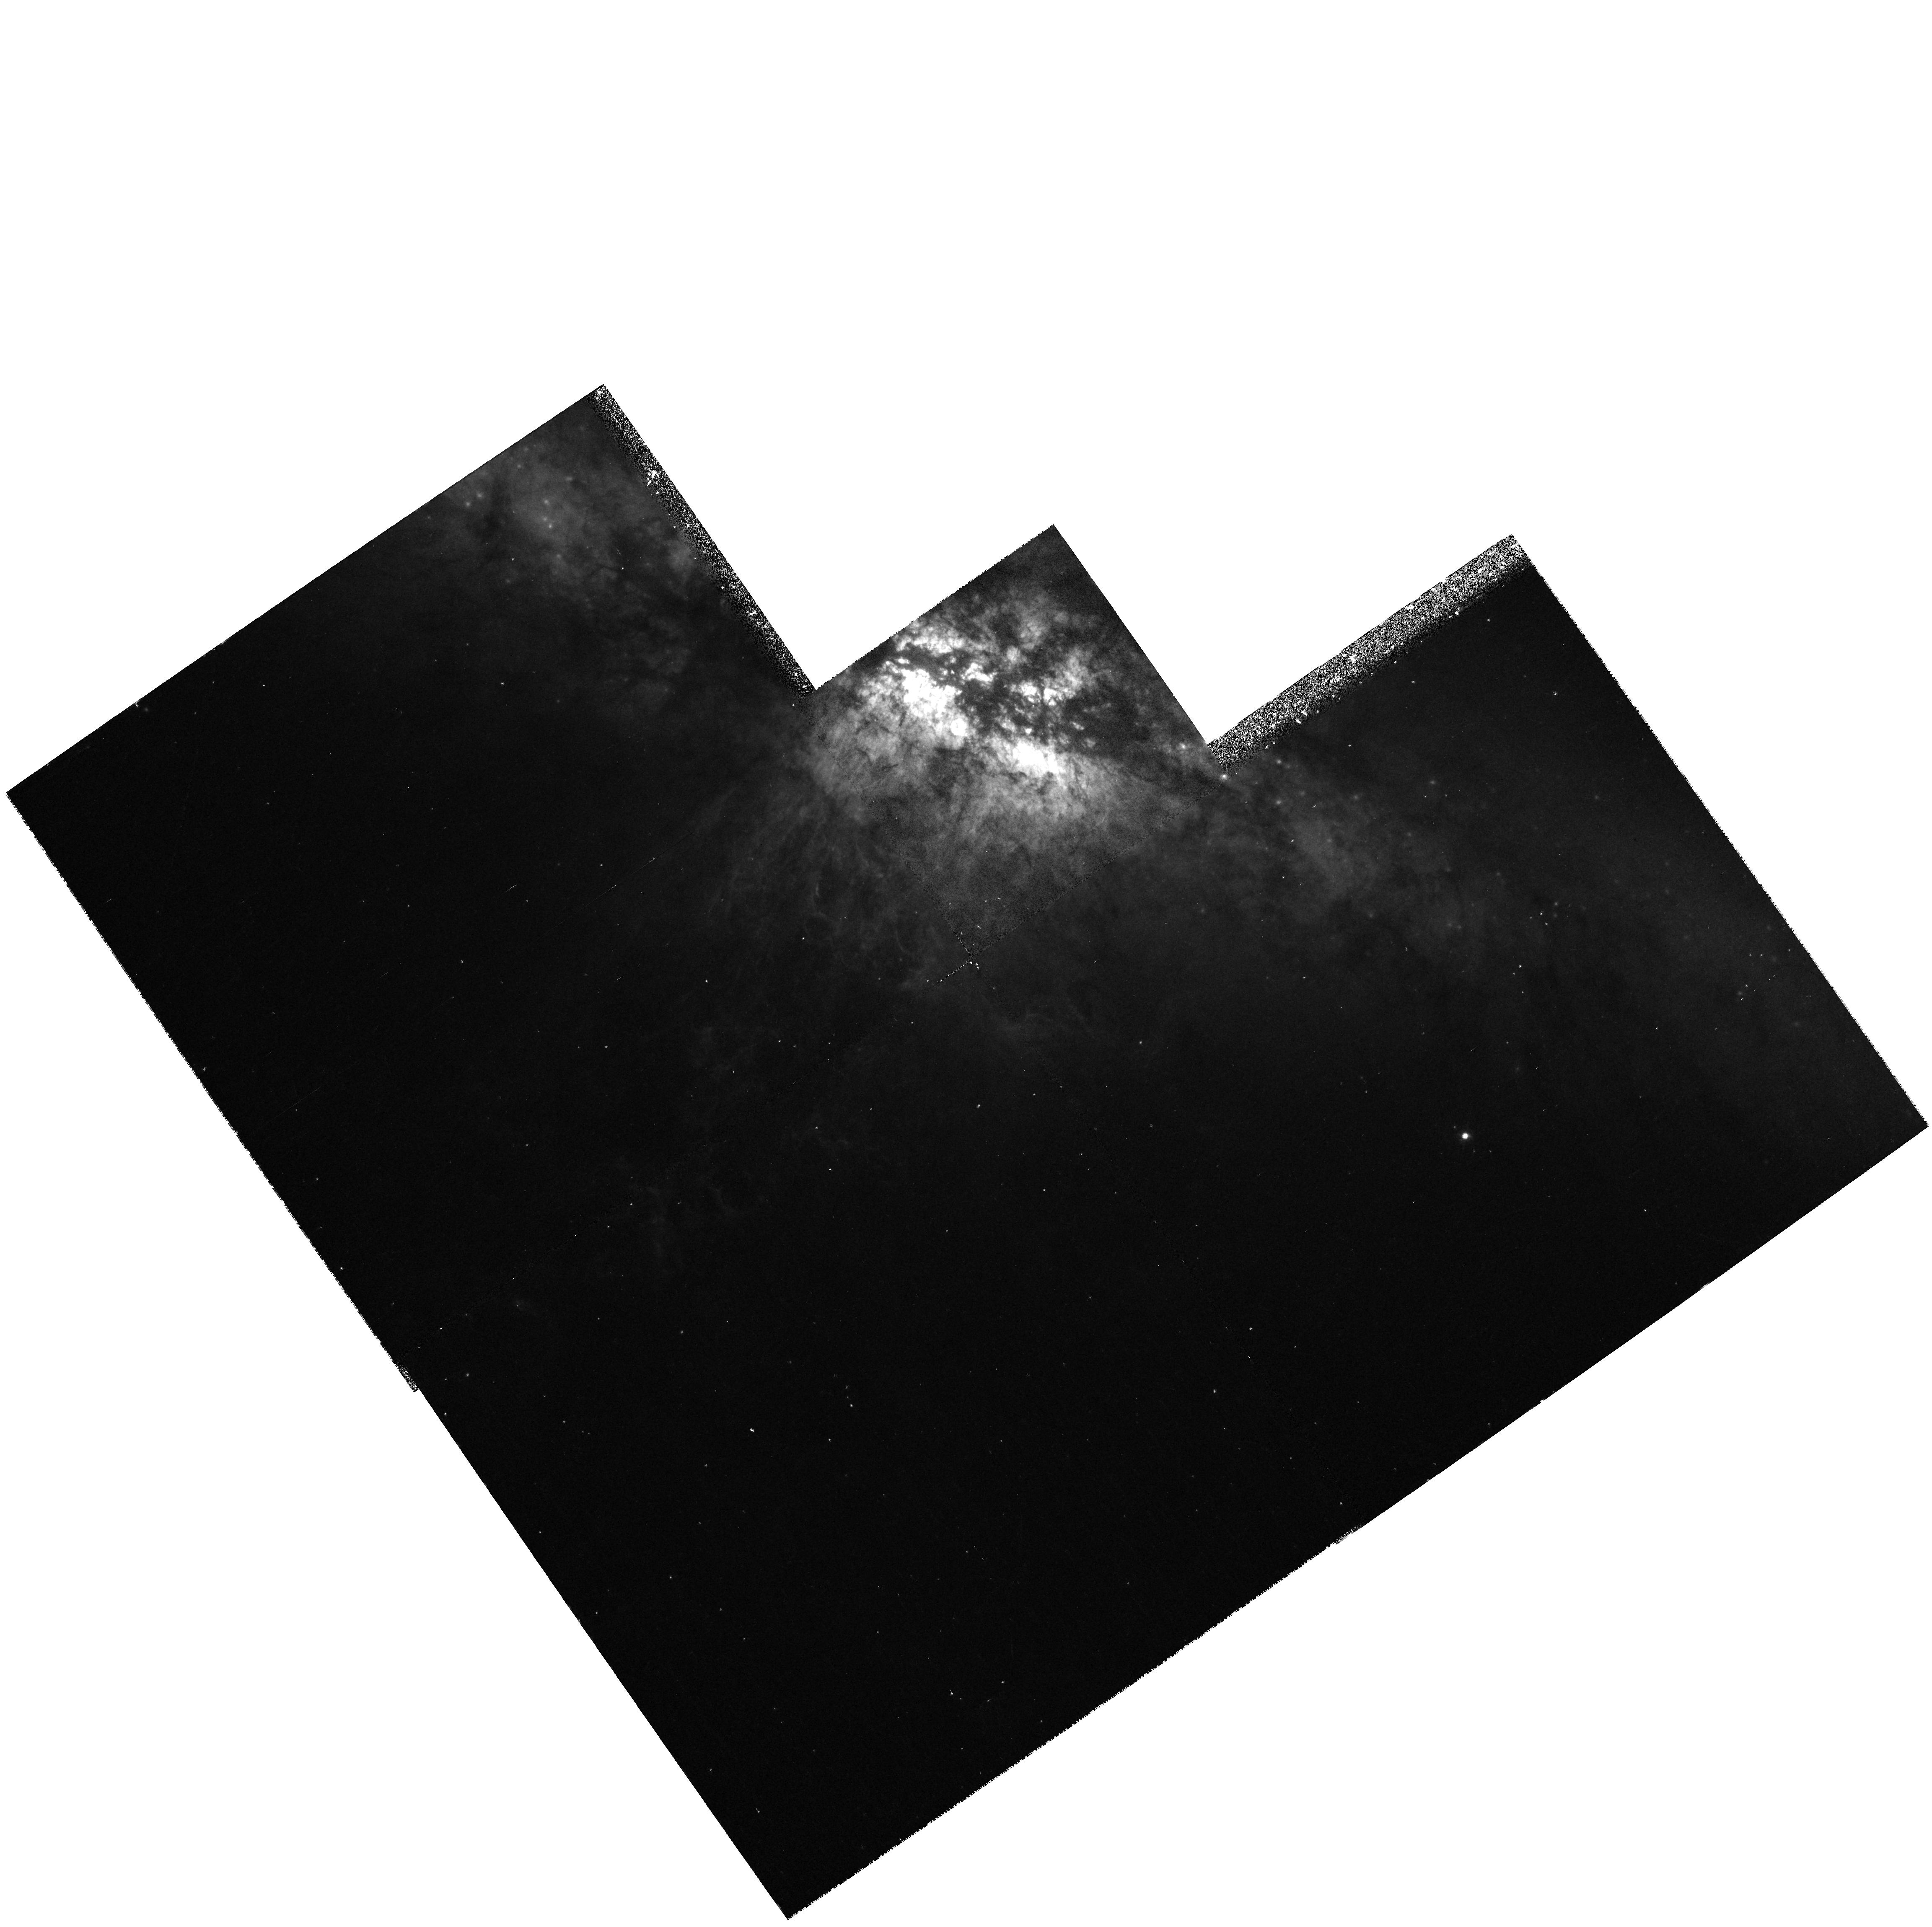
Target: NGC3034-OUTFLOW
Instrument: WFPC2/PC
Filter: F658N
Exposure: 20 min
Observation ID: hst_6826_02_wfpc2_pc_f658n_u3jv02

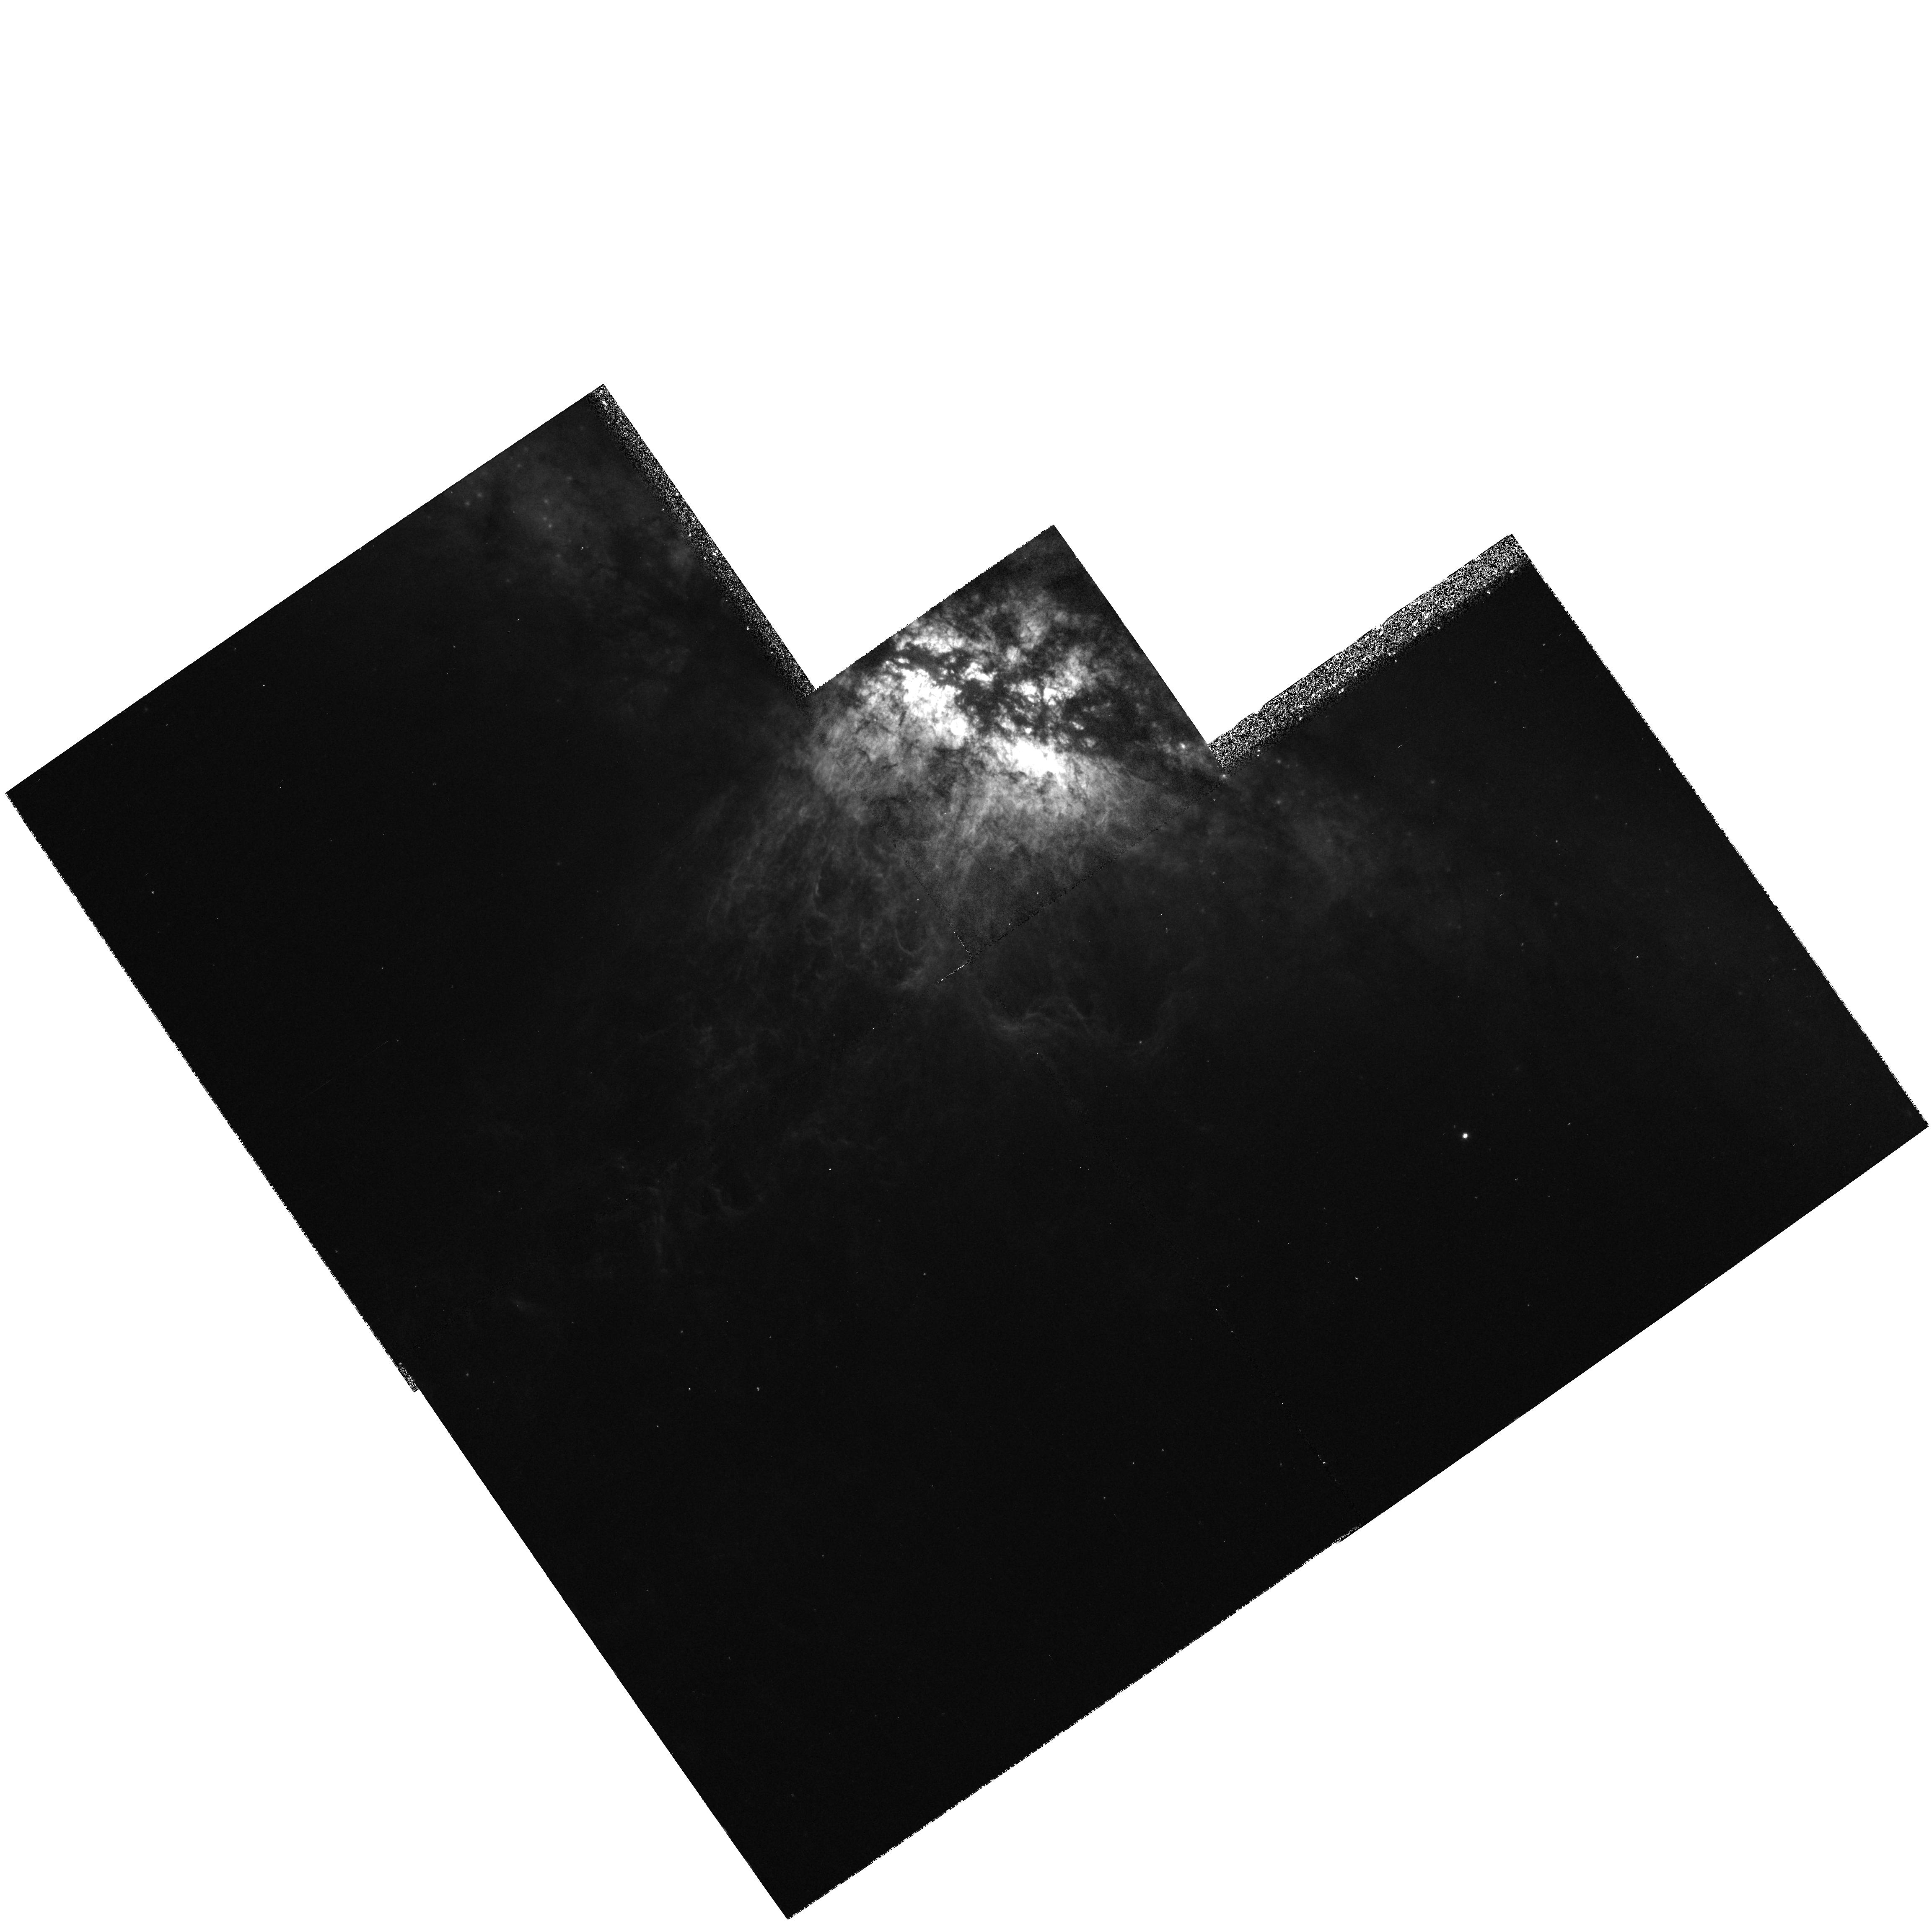
Target: NGC3034-OUTFLOW
Instrument: WFPC2/PC
Filter: F656N
Exposure: 17 min
Observation ID: hst_6826_02_wfpc2_pc_f656n_u3jv02

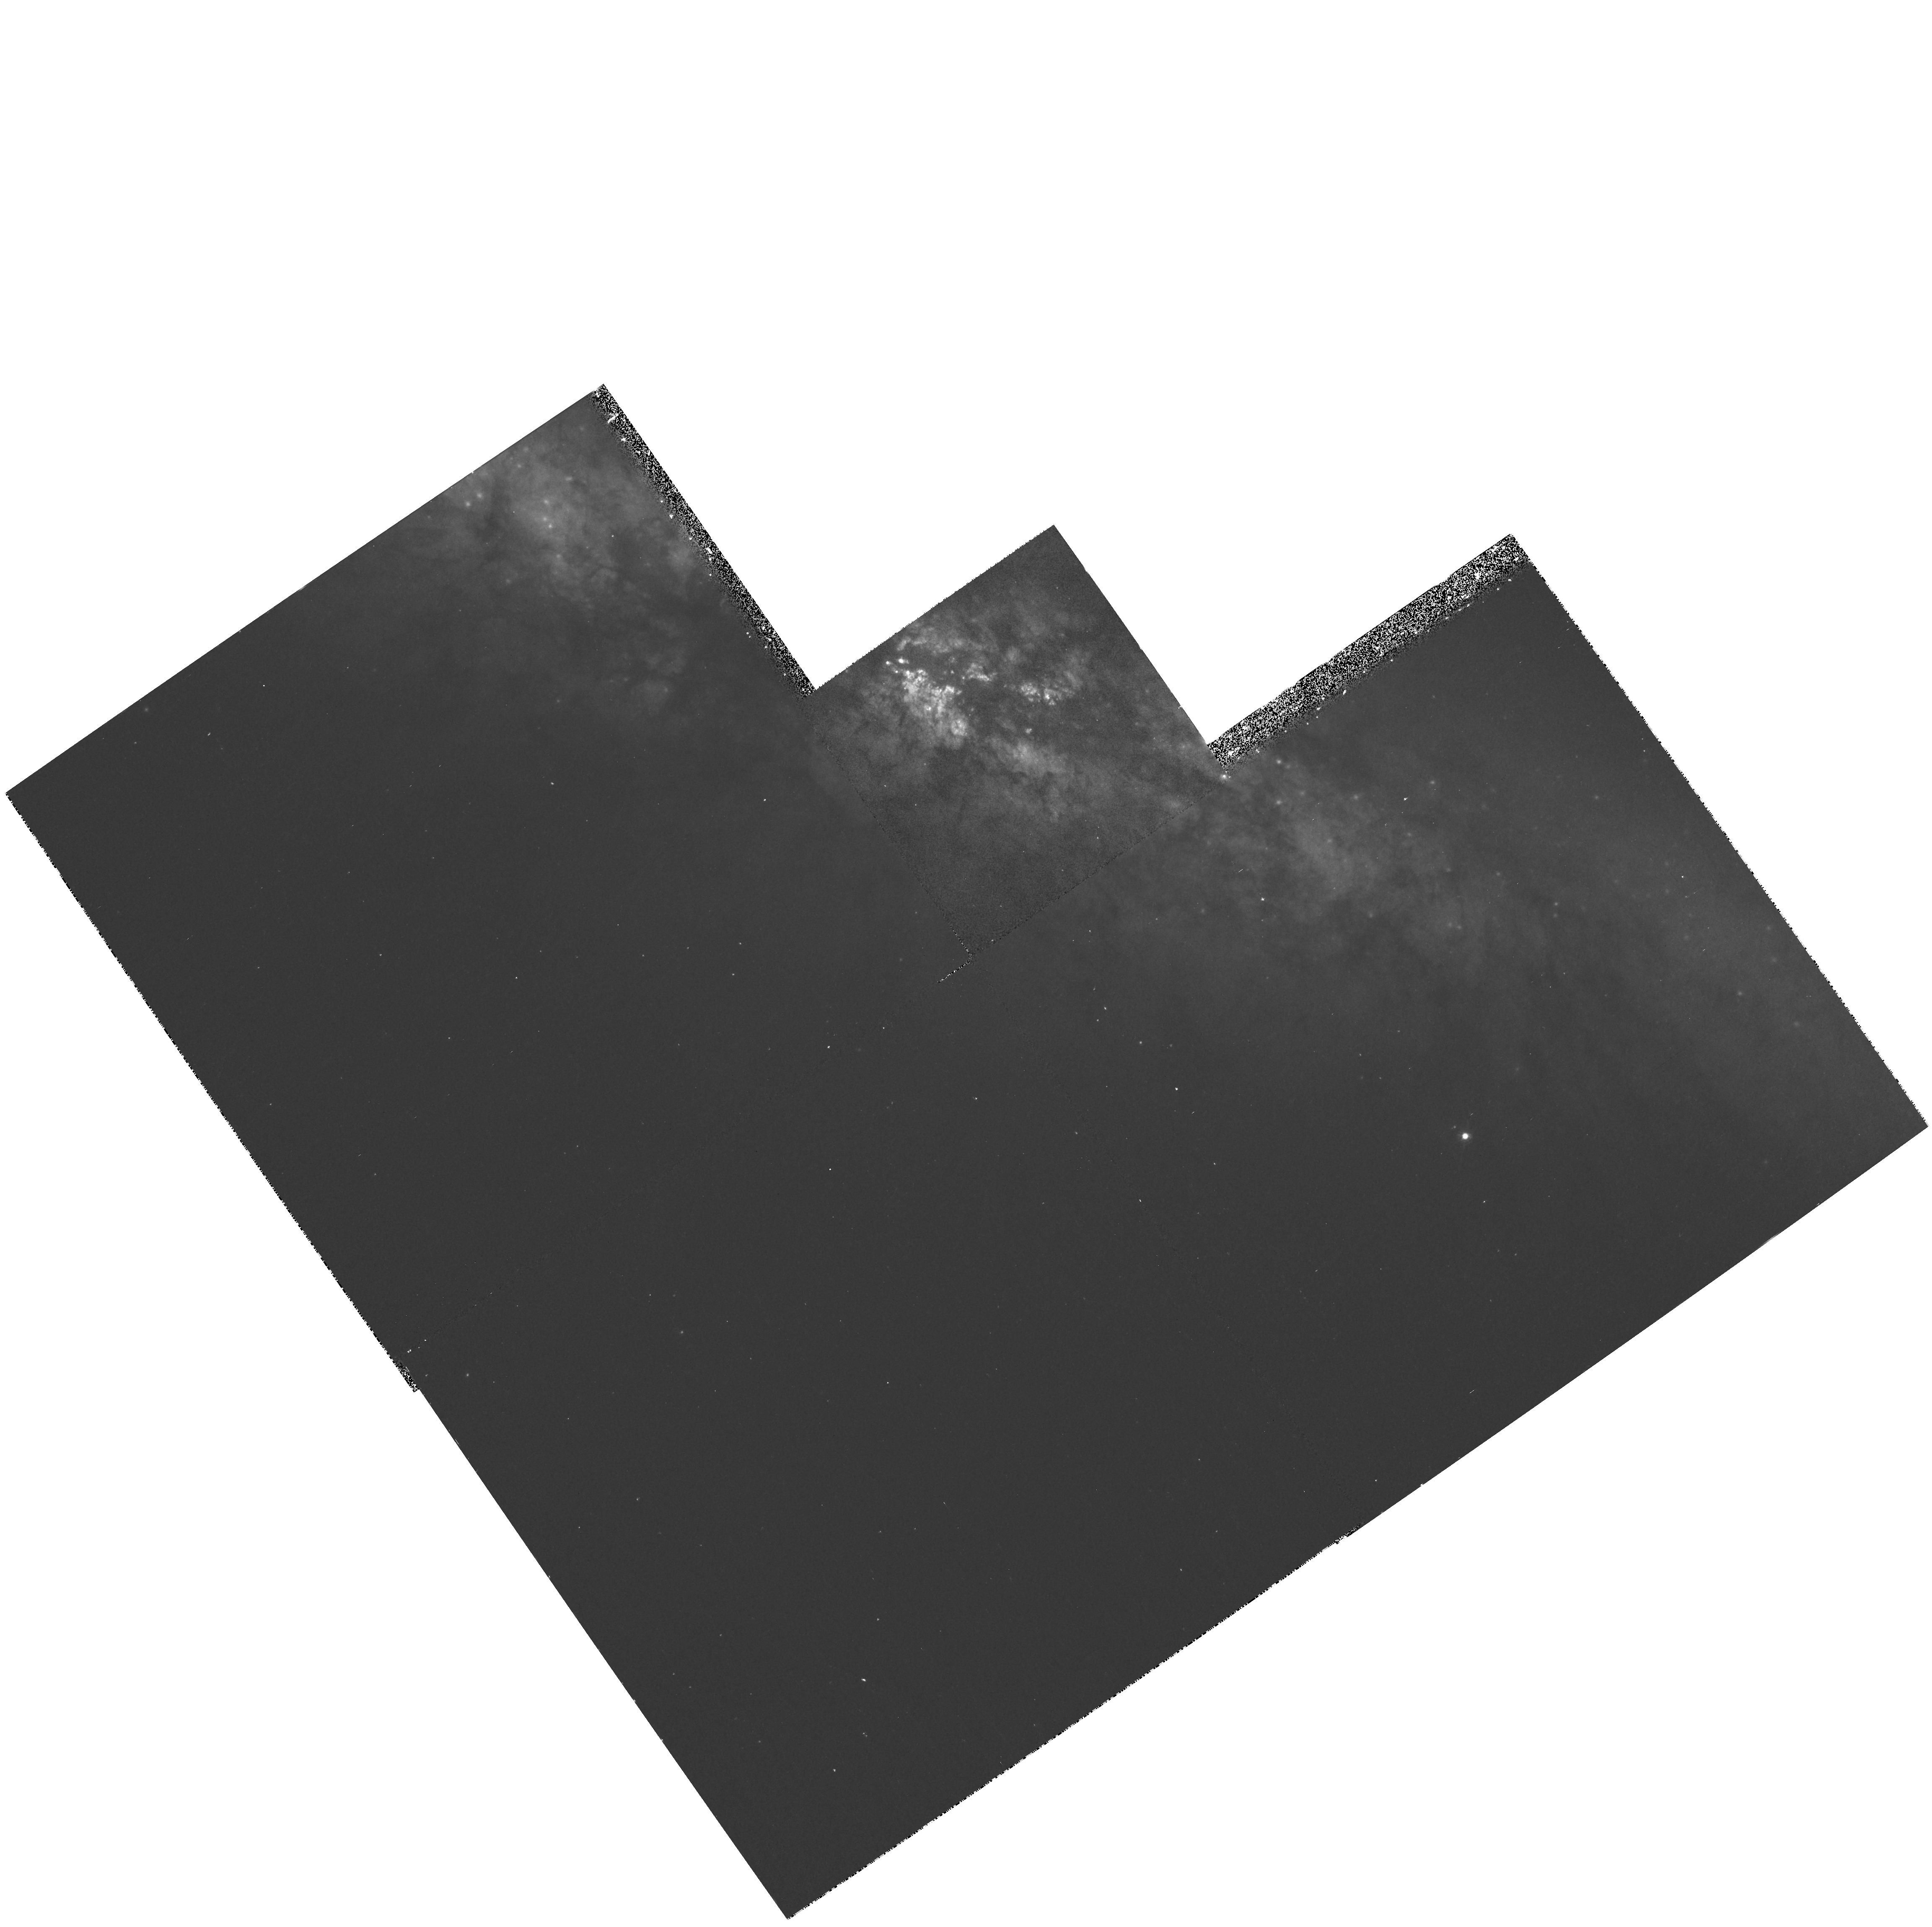
Target: NGC3034-OUTFLOW
Instrument: WFPC2/PC
Filter: F631N
Exposure: 20 min
Observation ID: hst_6826_02_wfpc2_pc_f631n_u3jv02

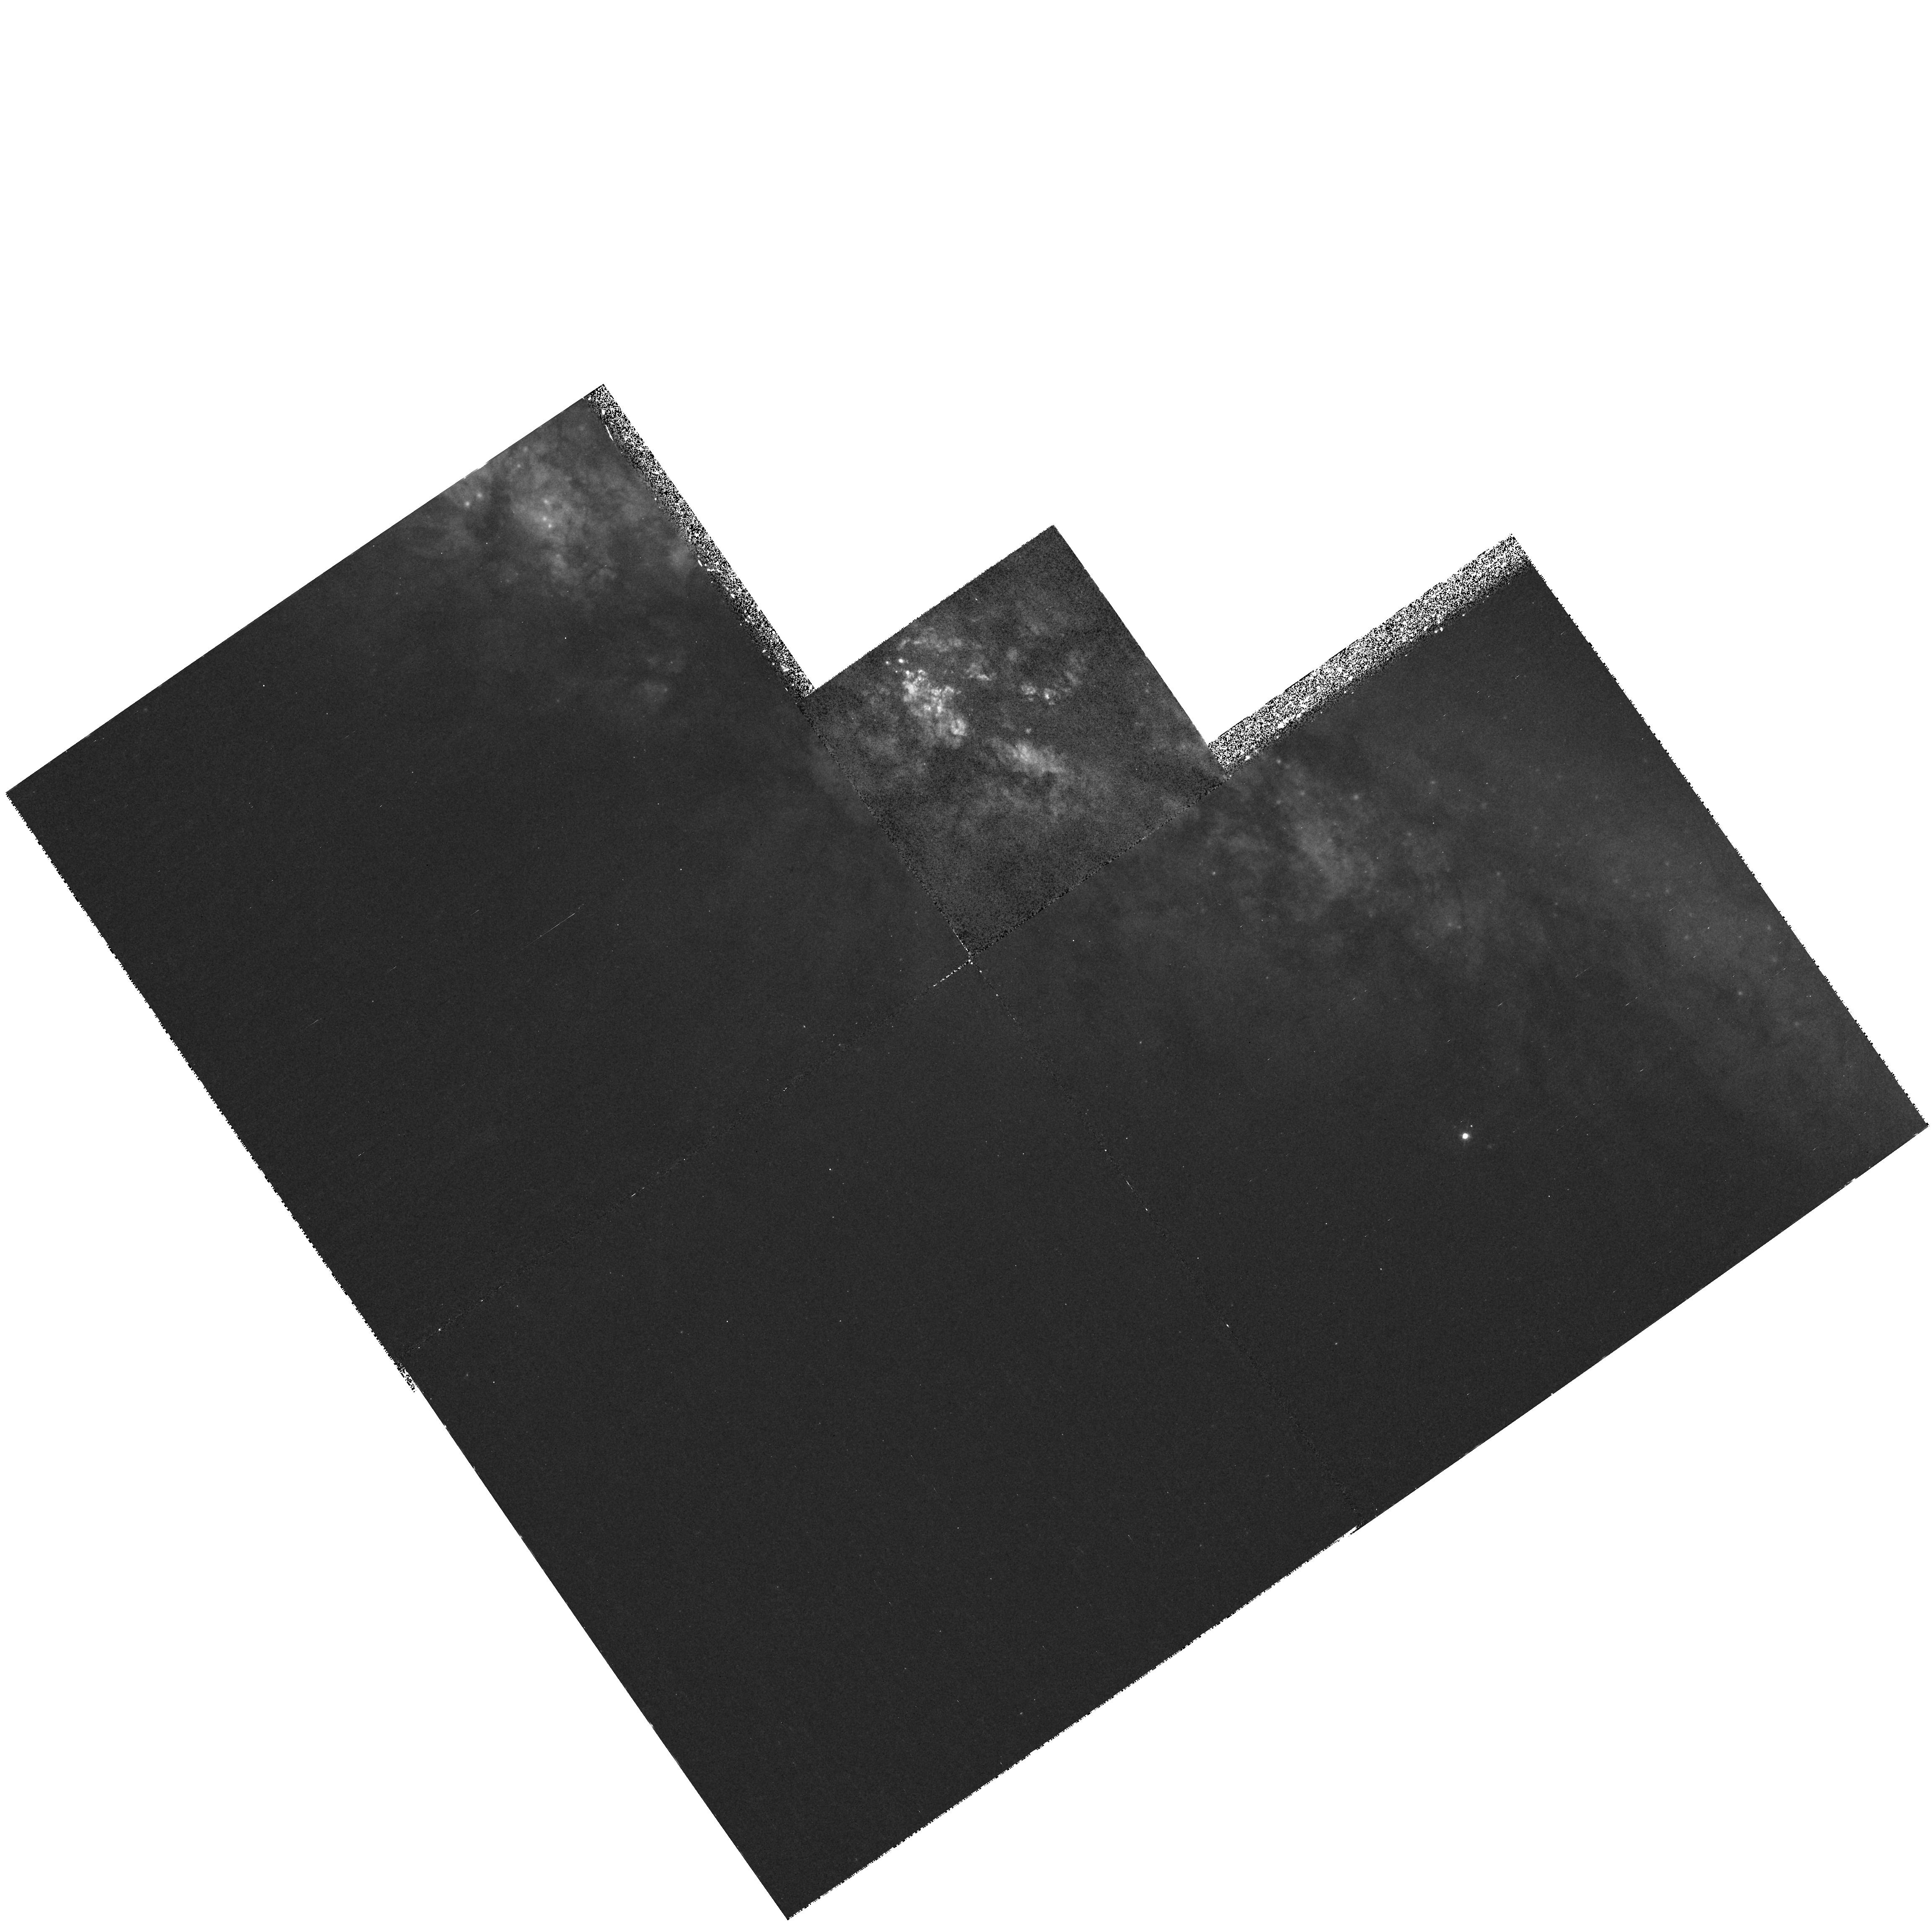
Target: NGC3034-OUTFLOW
Instrument: WFPC2/PC
Filter: F502N
Exposure: 1 h
Observation ID: hst_6826_02_wfpc2_pc_f502n_u3jv02

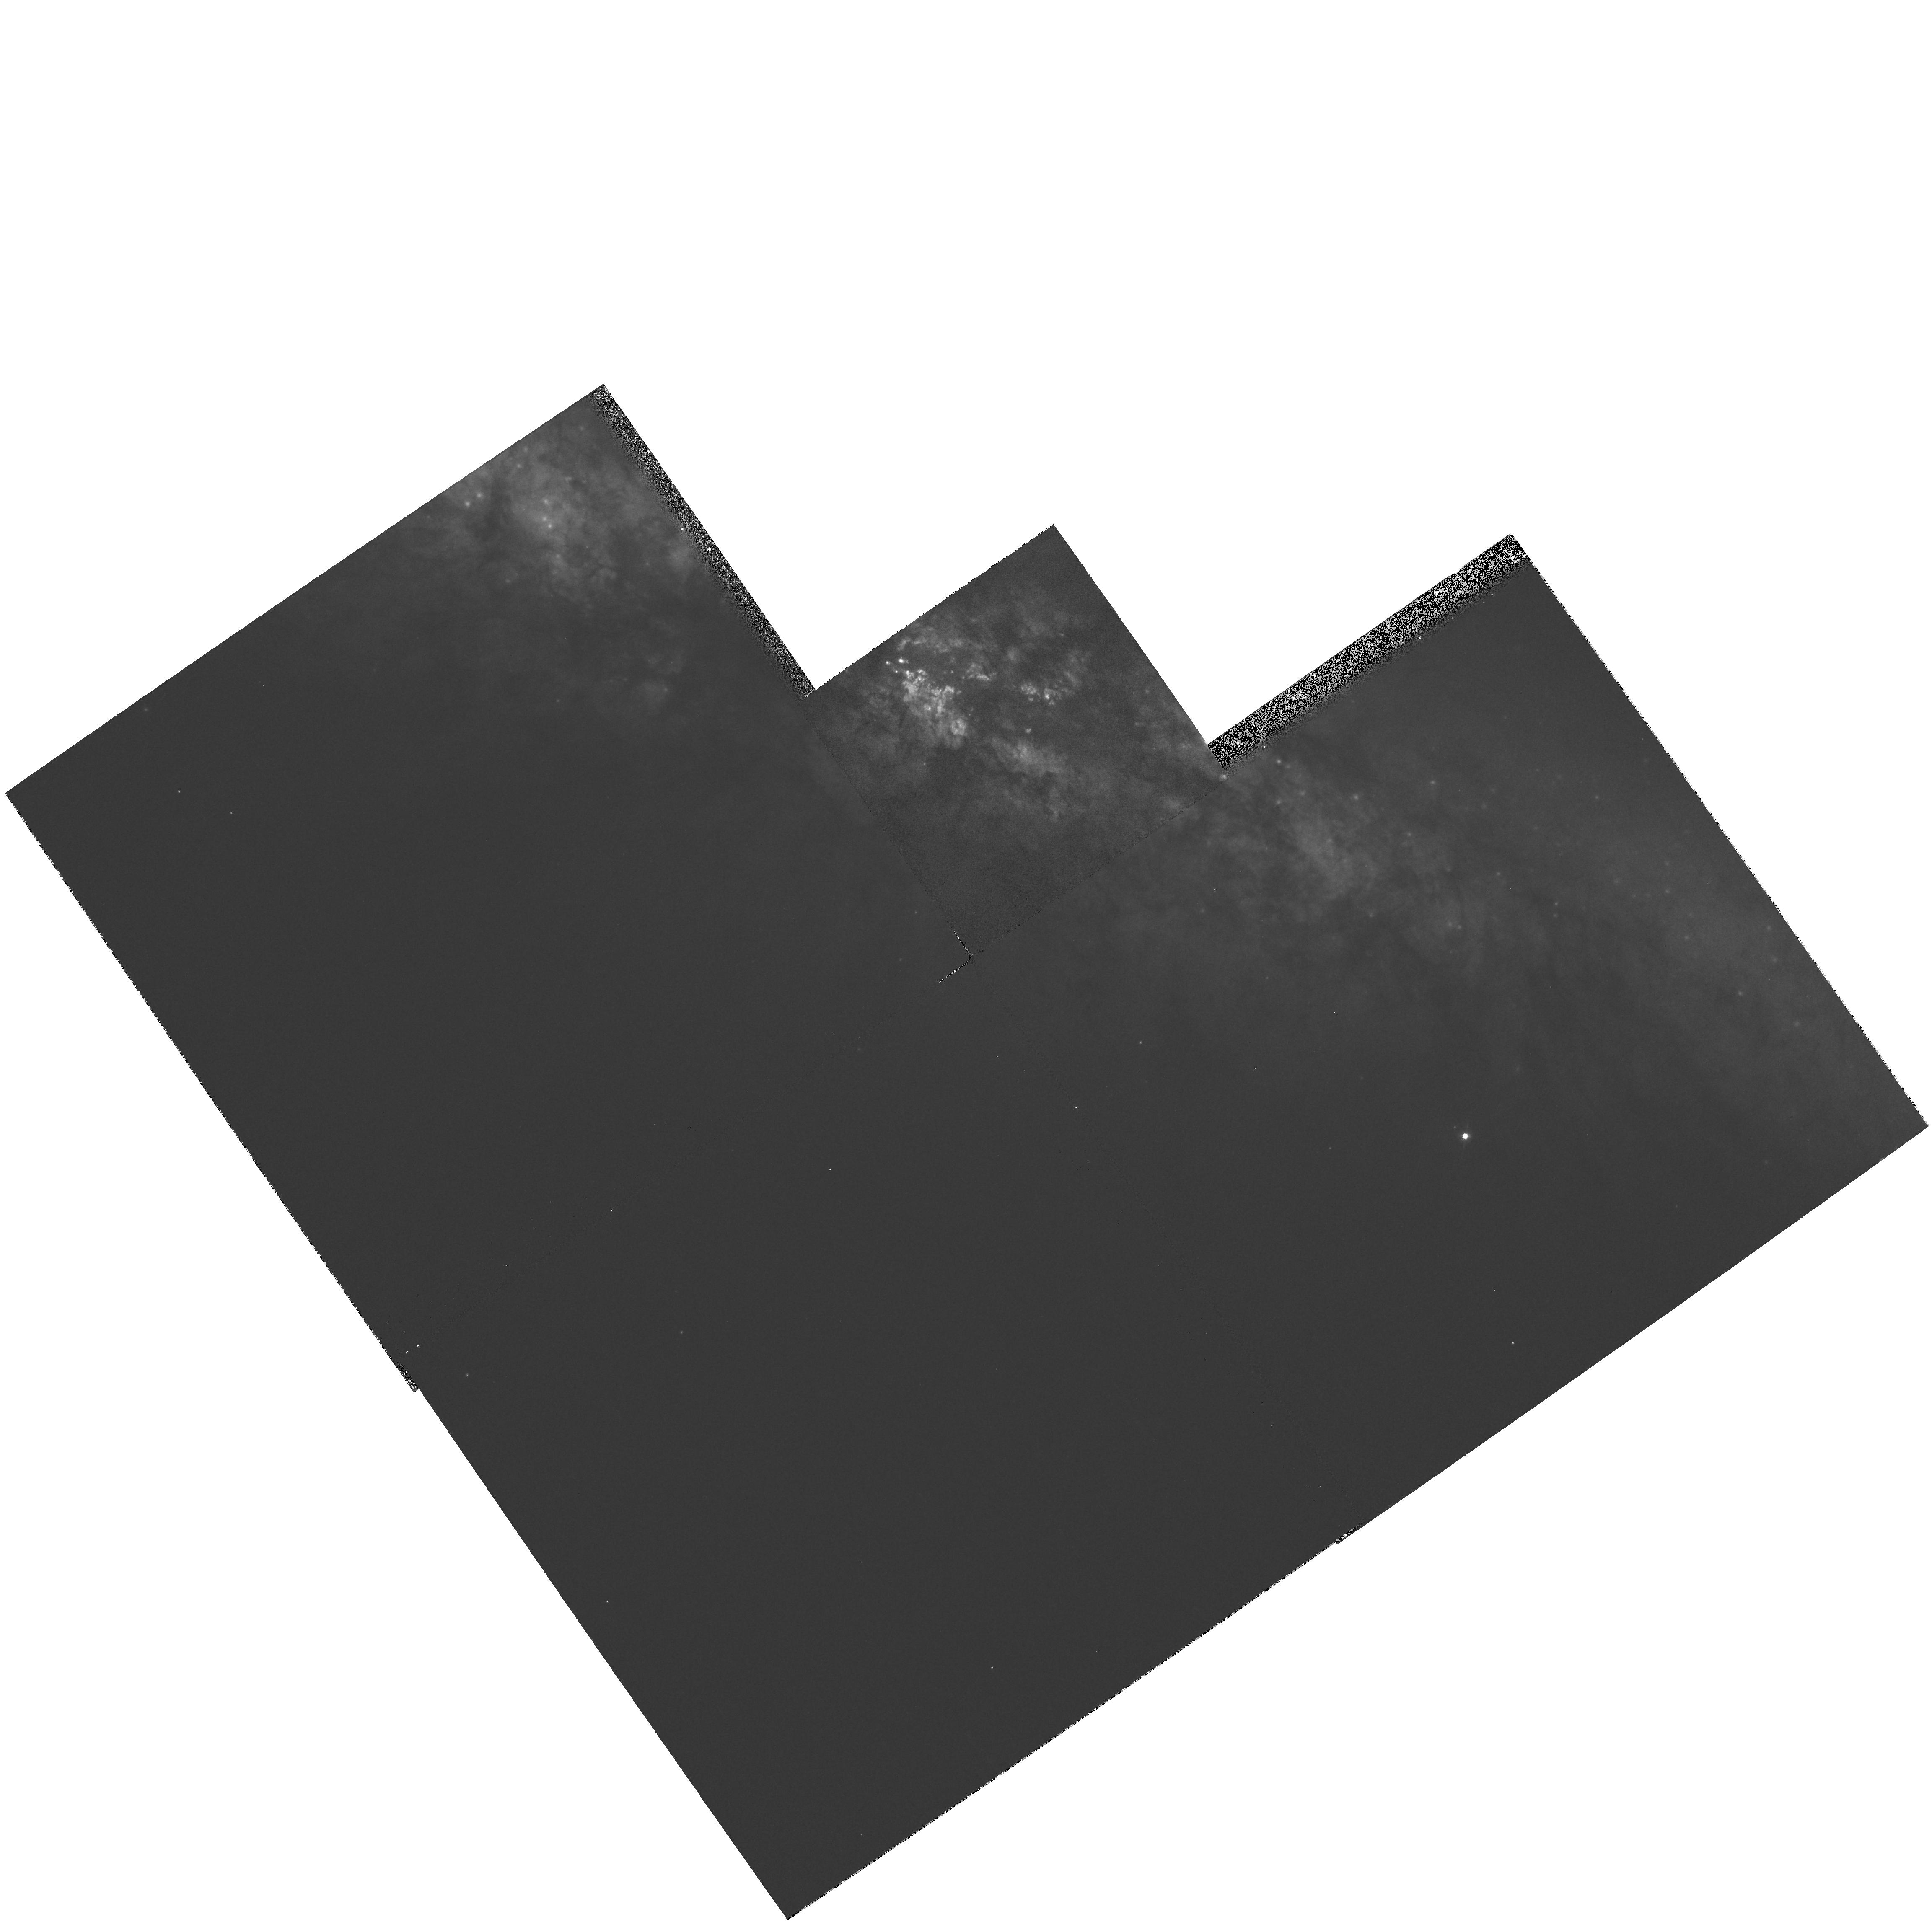
Target: NGC3034-OUTFLOW
Instrument: WFPC2/PC
Filter: F547M
Exposure: 2 min
Observation ID: hst_6826_02_wfpc2_pc_f547m_u3jv02

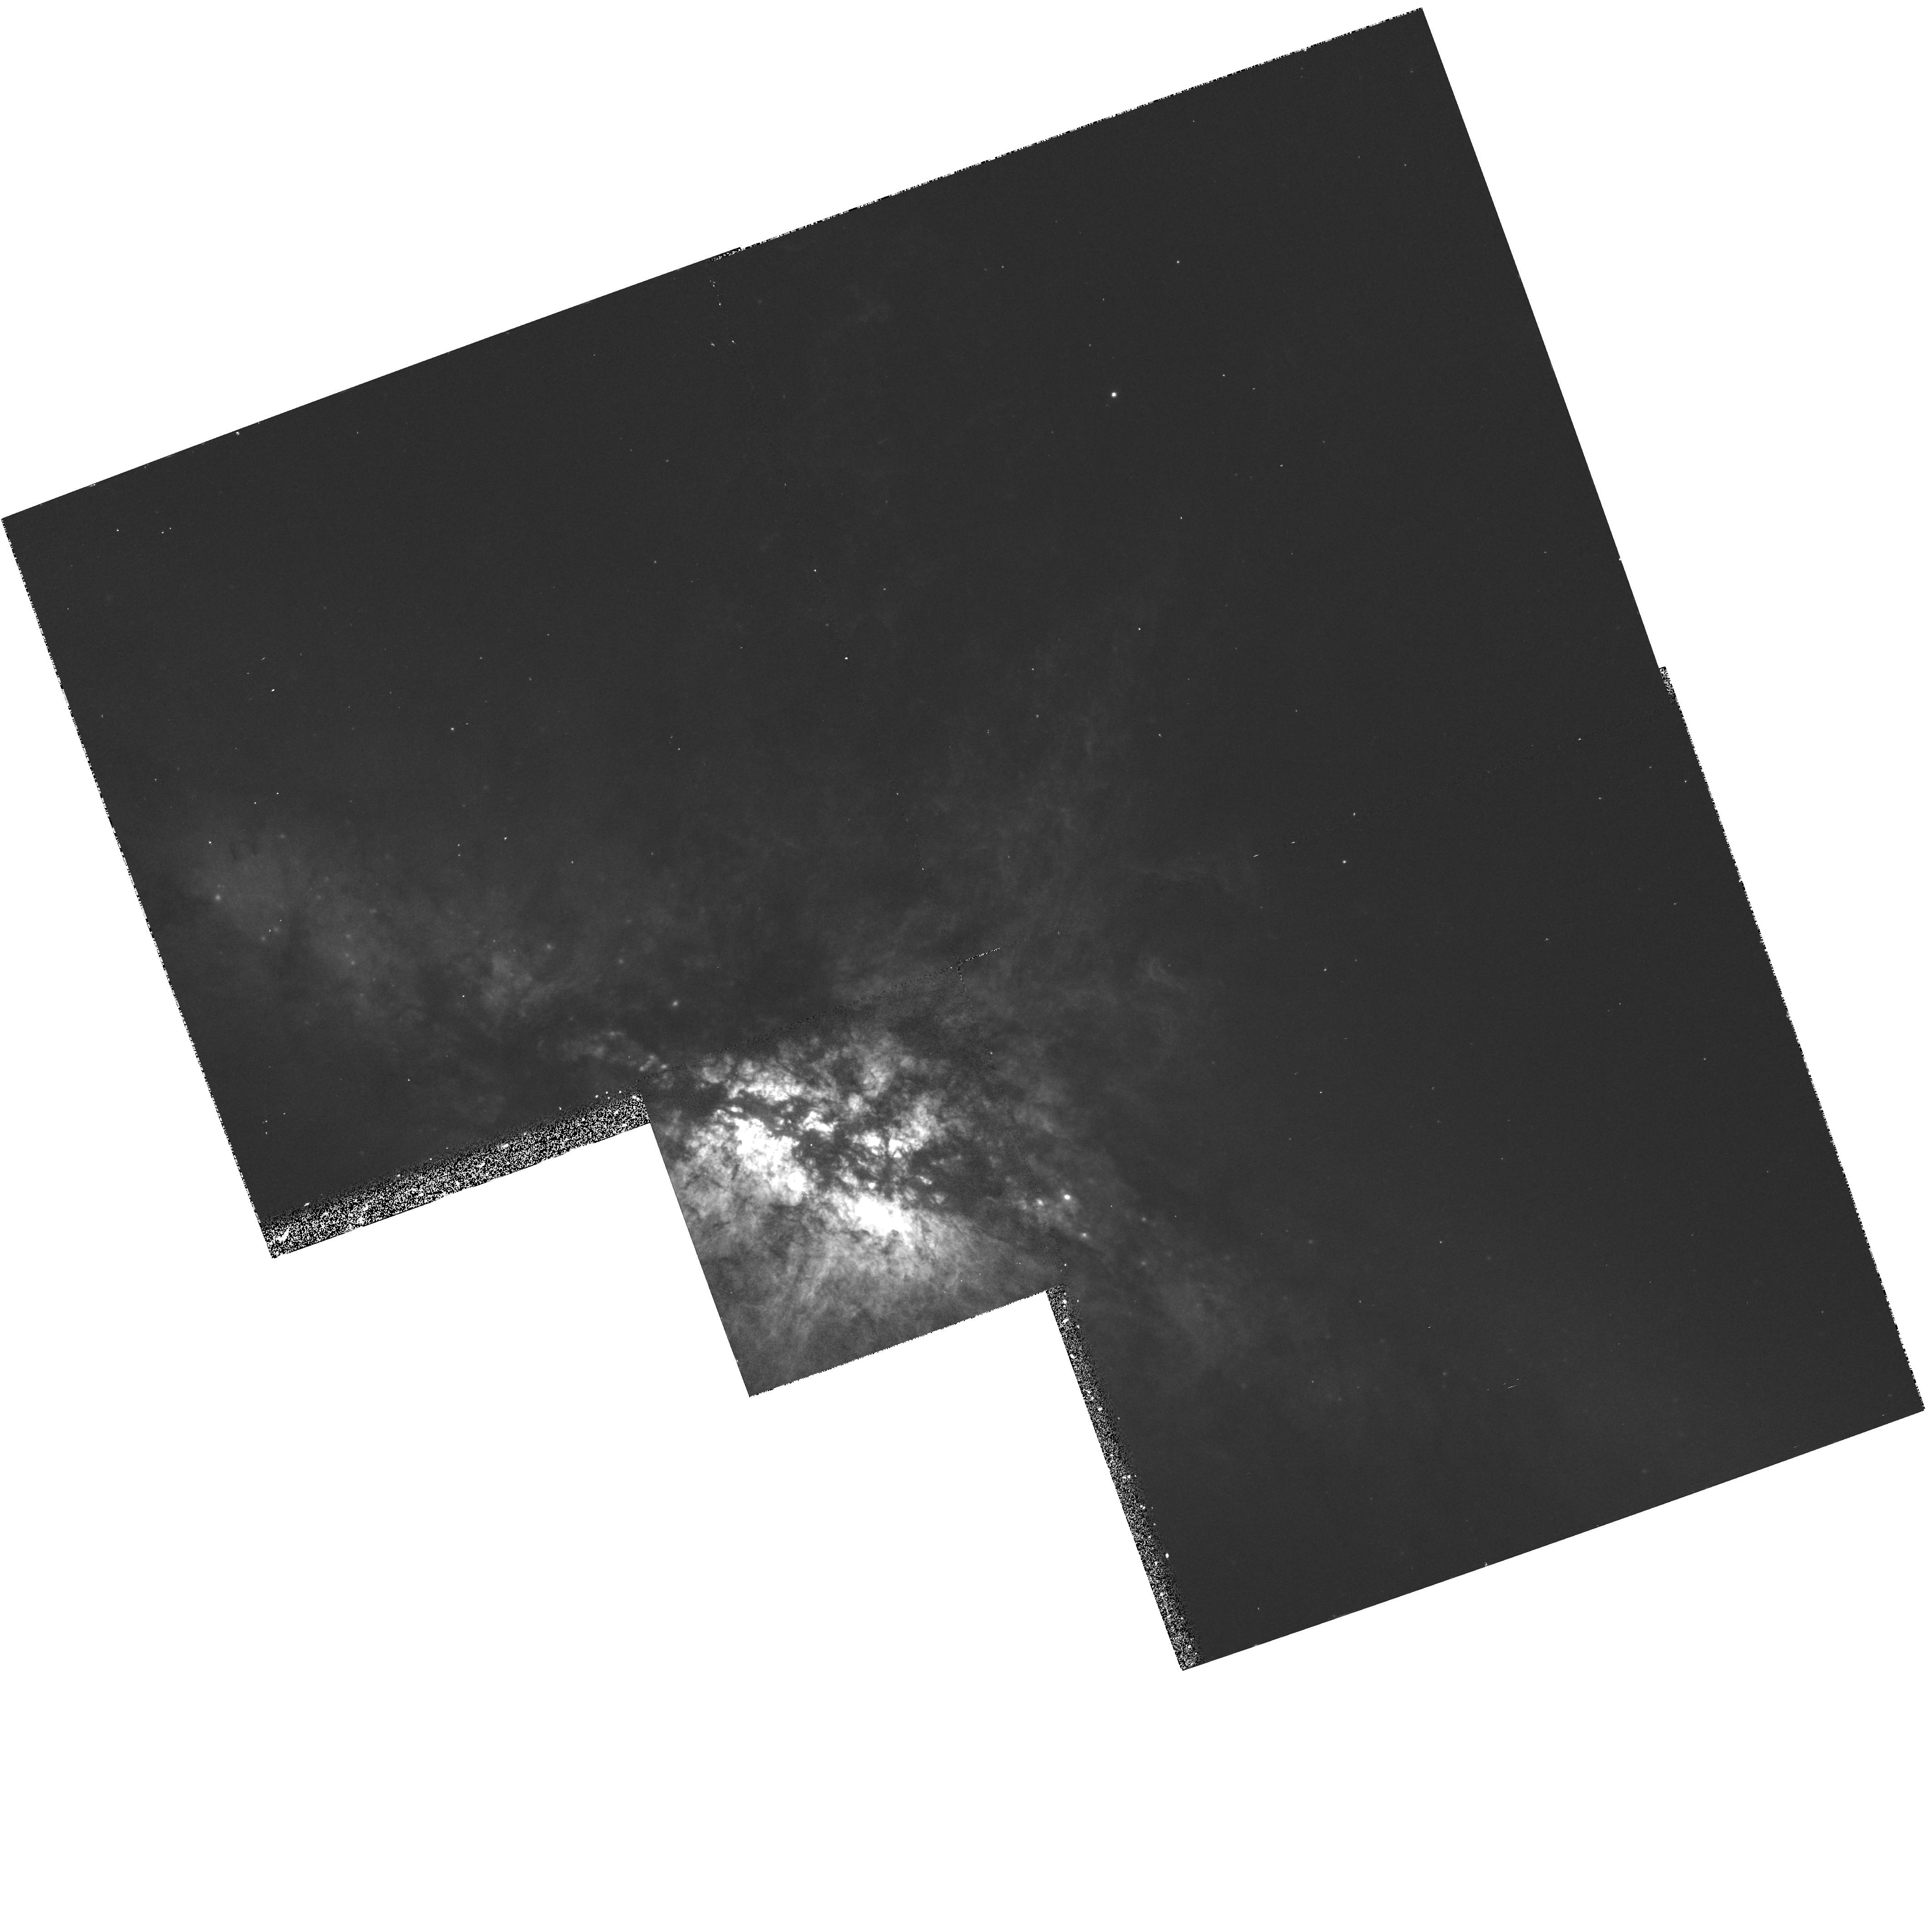
Target: NGC3034-OUTFLOW
Instrument: WFPC2/PC
Filter: F656N
Exposure: 17 min
Observation ID: hst_6826_01_wfpc2_pc_f656n_u3jv01

The Galactic Wind in M82: Structure and Excitation of the Optical Filaments (PI: Shopbell, Patrick L.)

We propose to use the WFPC2 camera to obtain narrow-band images of the optical filaments associated with the galactic wind in NGC 3034 (M82). We will image the filaments in the emission lines of H-Alpha, [NII] 6583, [OI] 6300, and [OIII] 5007. The H-Alpha imagery will provide a map of the optical emission associated with both lobes of the outflow, at much higher resolution than ever before studied. From recent ground-based imagery and Fabry-Perot observations with 1"-2"\ resolution, we expect the increased resolution of HST to reveal immense detail in the filament system and allow for accurate isolation of the filamentary structure from the background. The [NII], [OI], and [OIII] imagery will provide high-resolution maps of the filament excitation, leading to improved models of the outflow emission mechanisms and energetics.